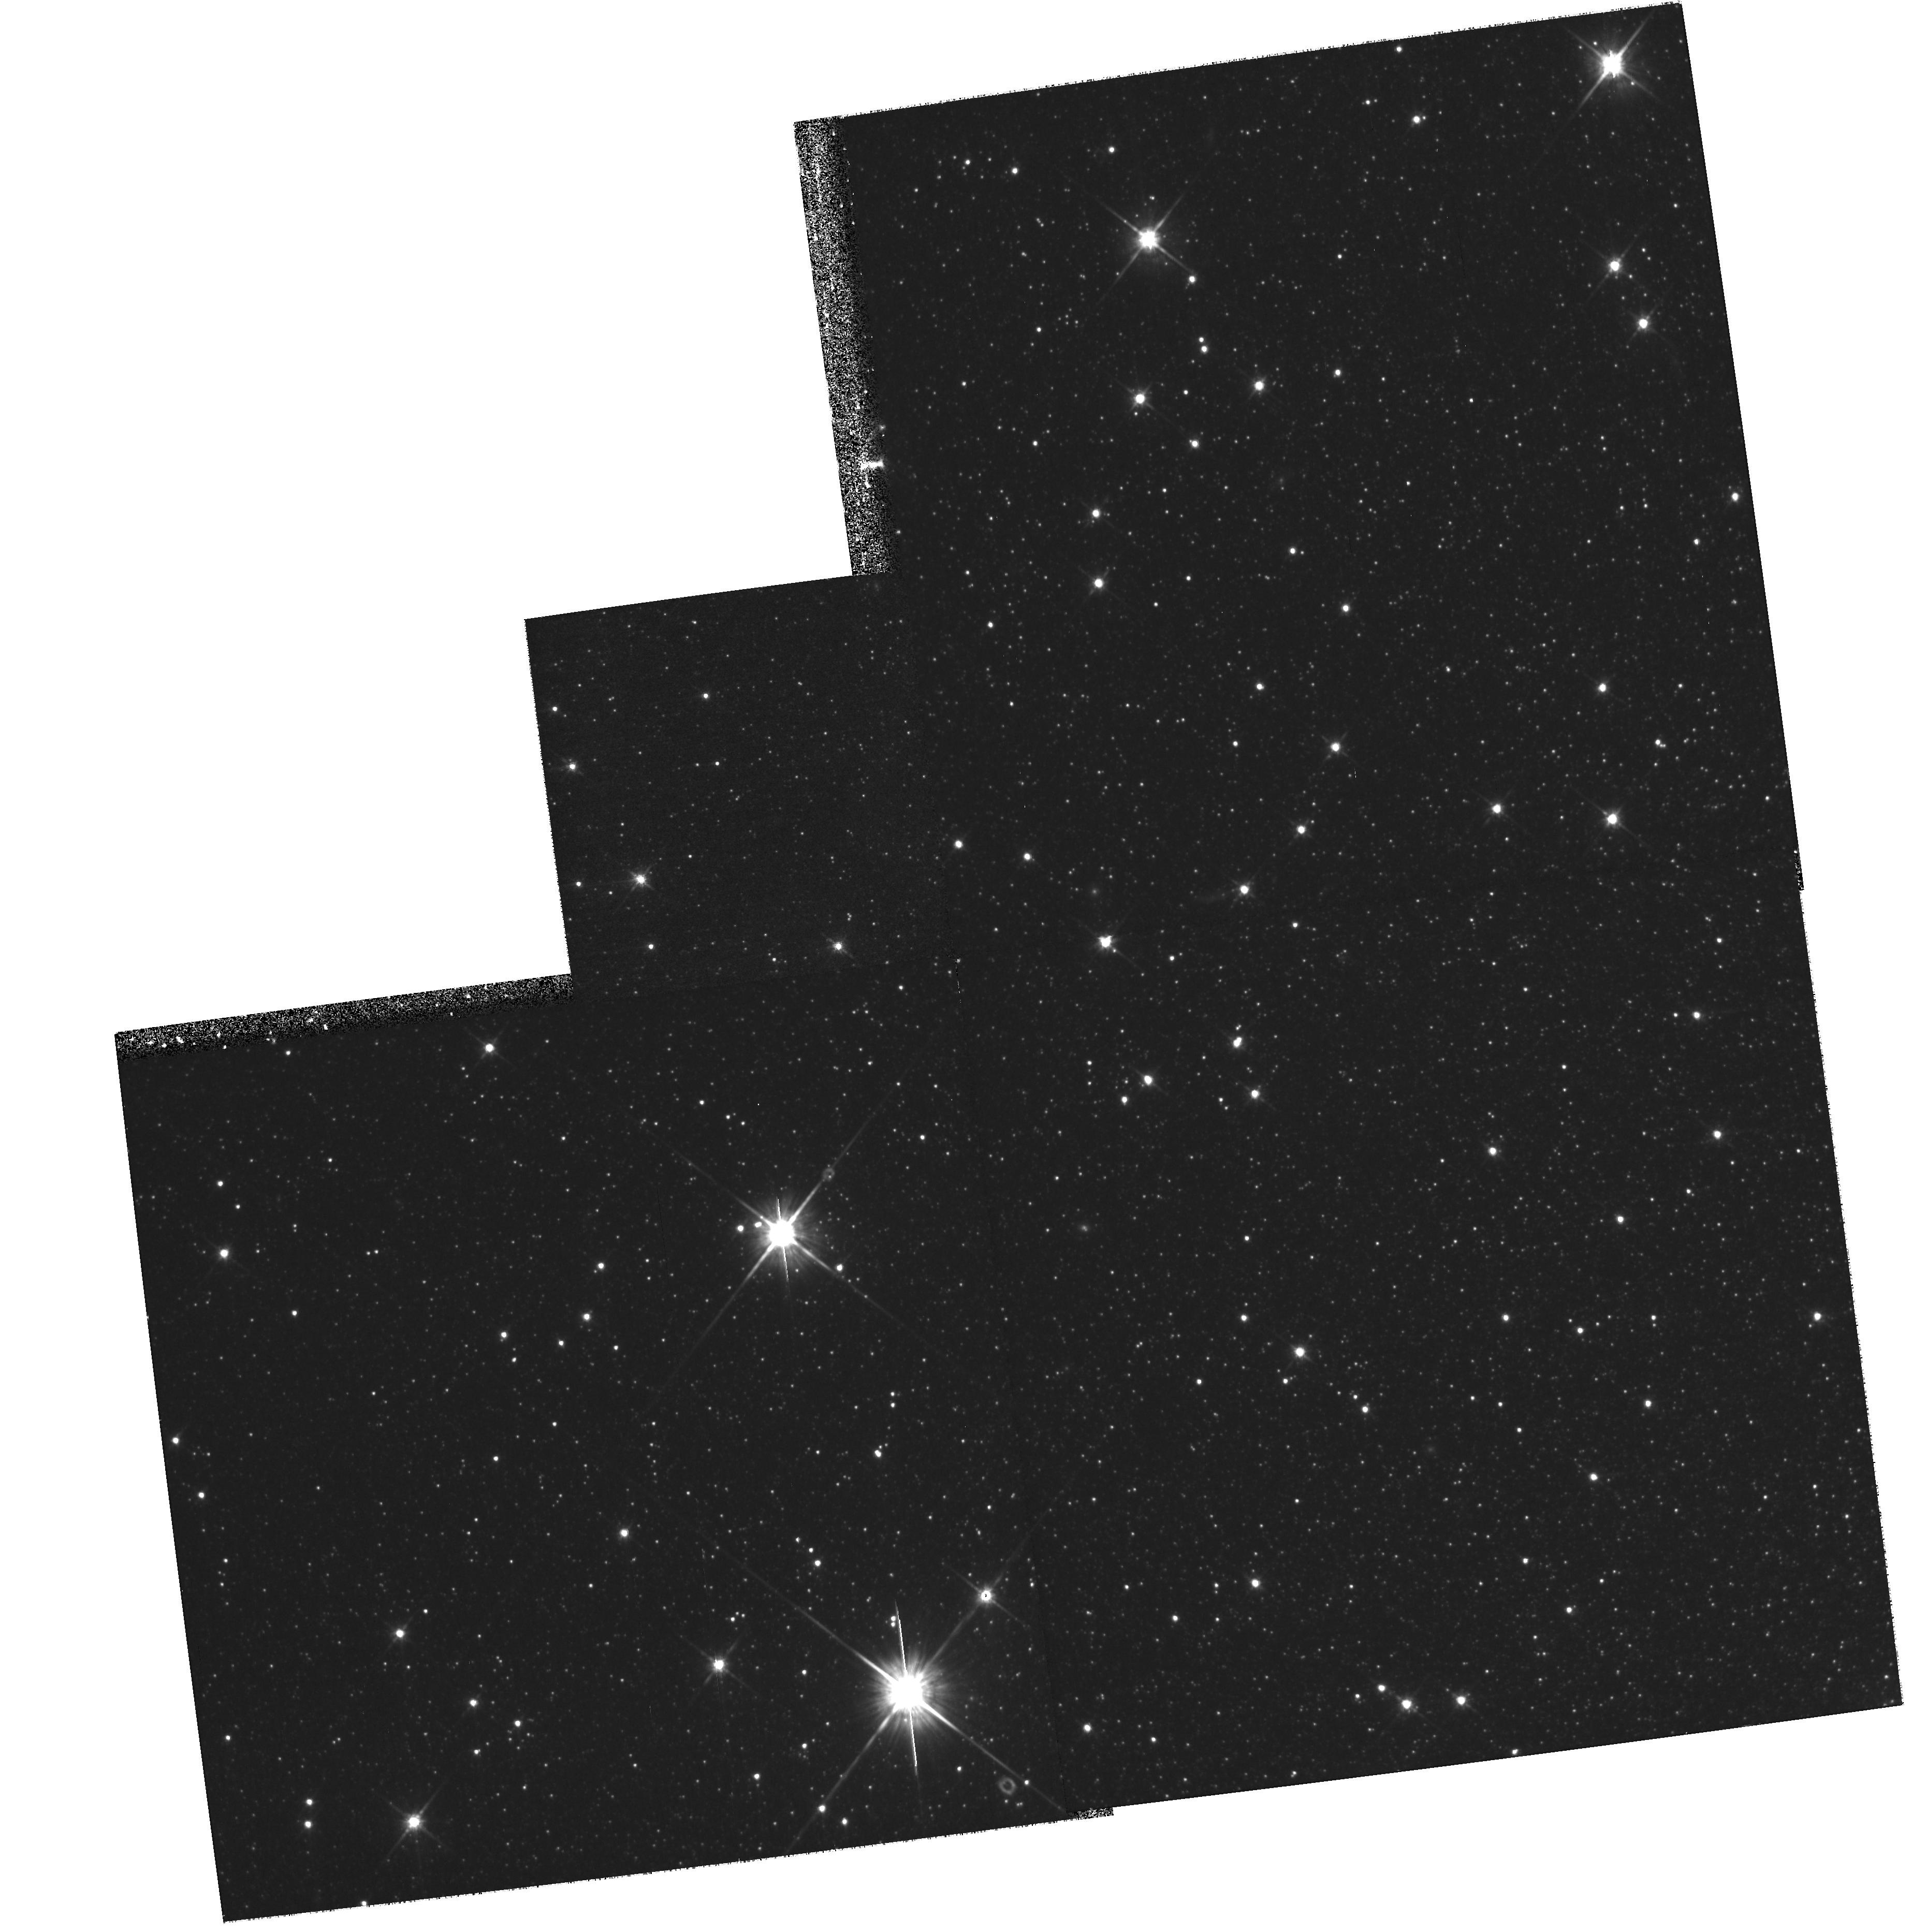
Target: field at RA 5.242°, Dec 59.322°
Instrument: WFPC2/PC
Filter: F814W
Exposure: 1.1 h
Observation ID: hst_10242_01_wfpc2_pc_f814w_u93801

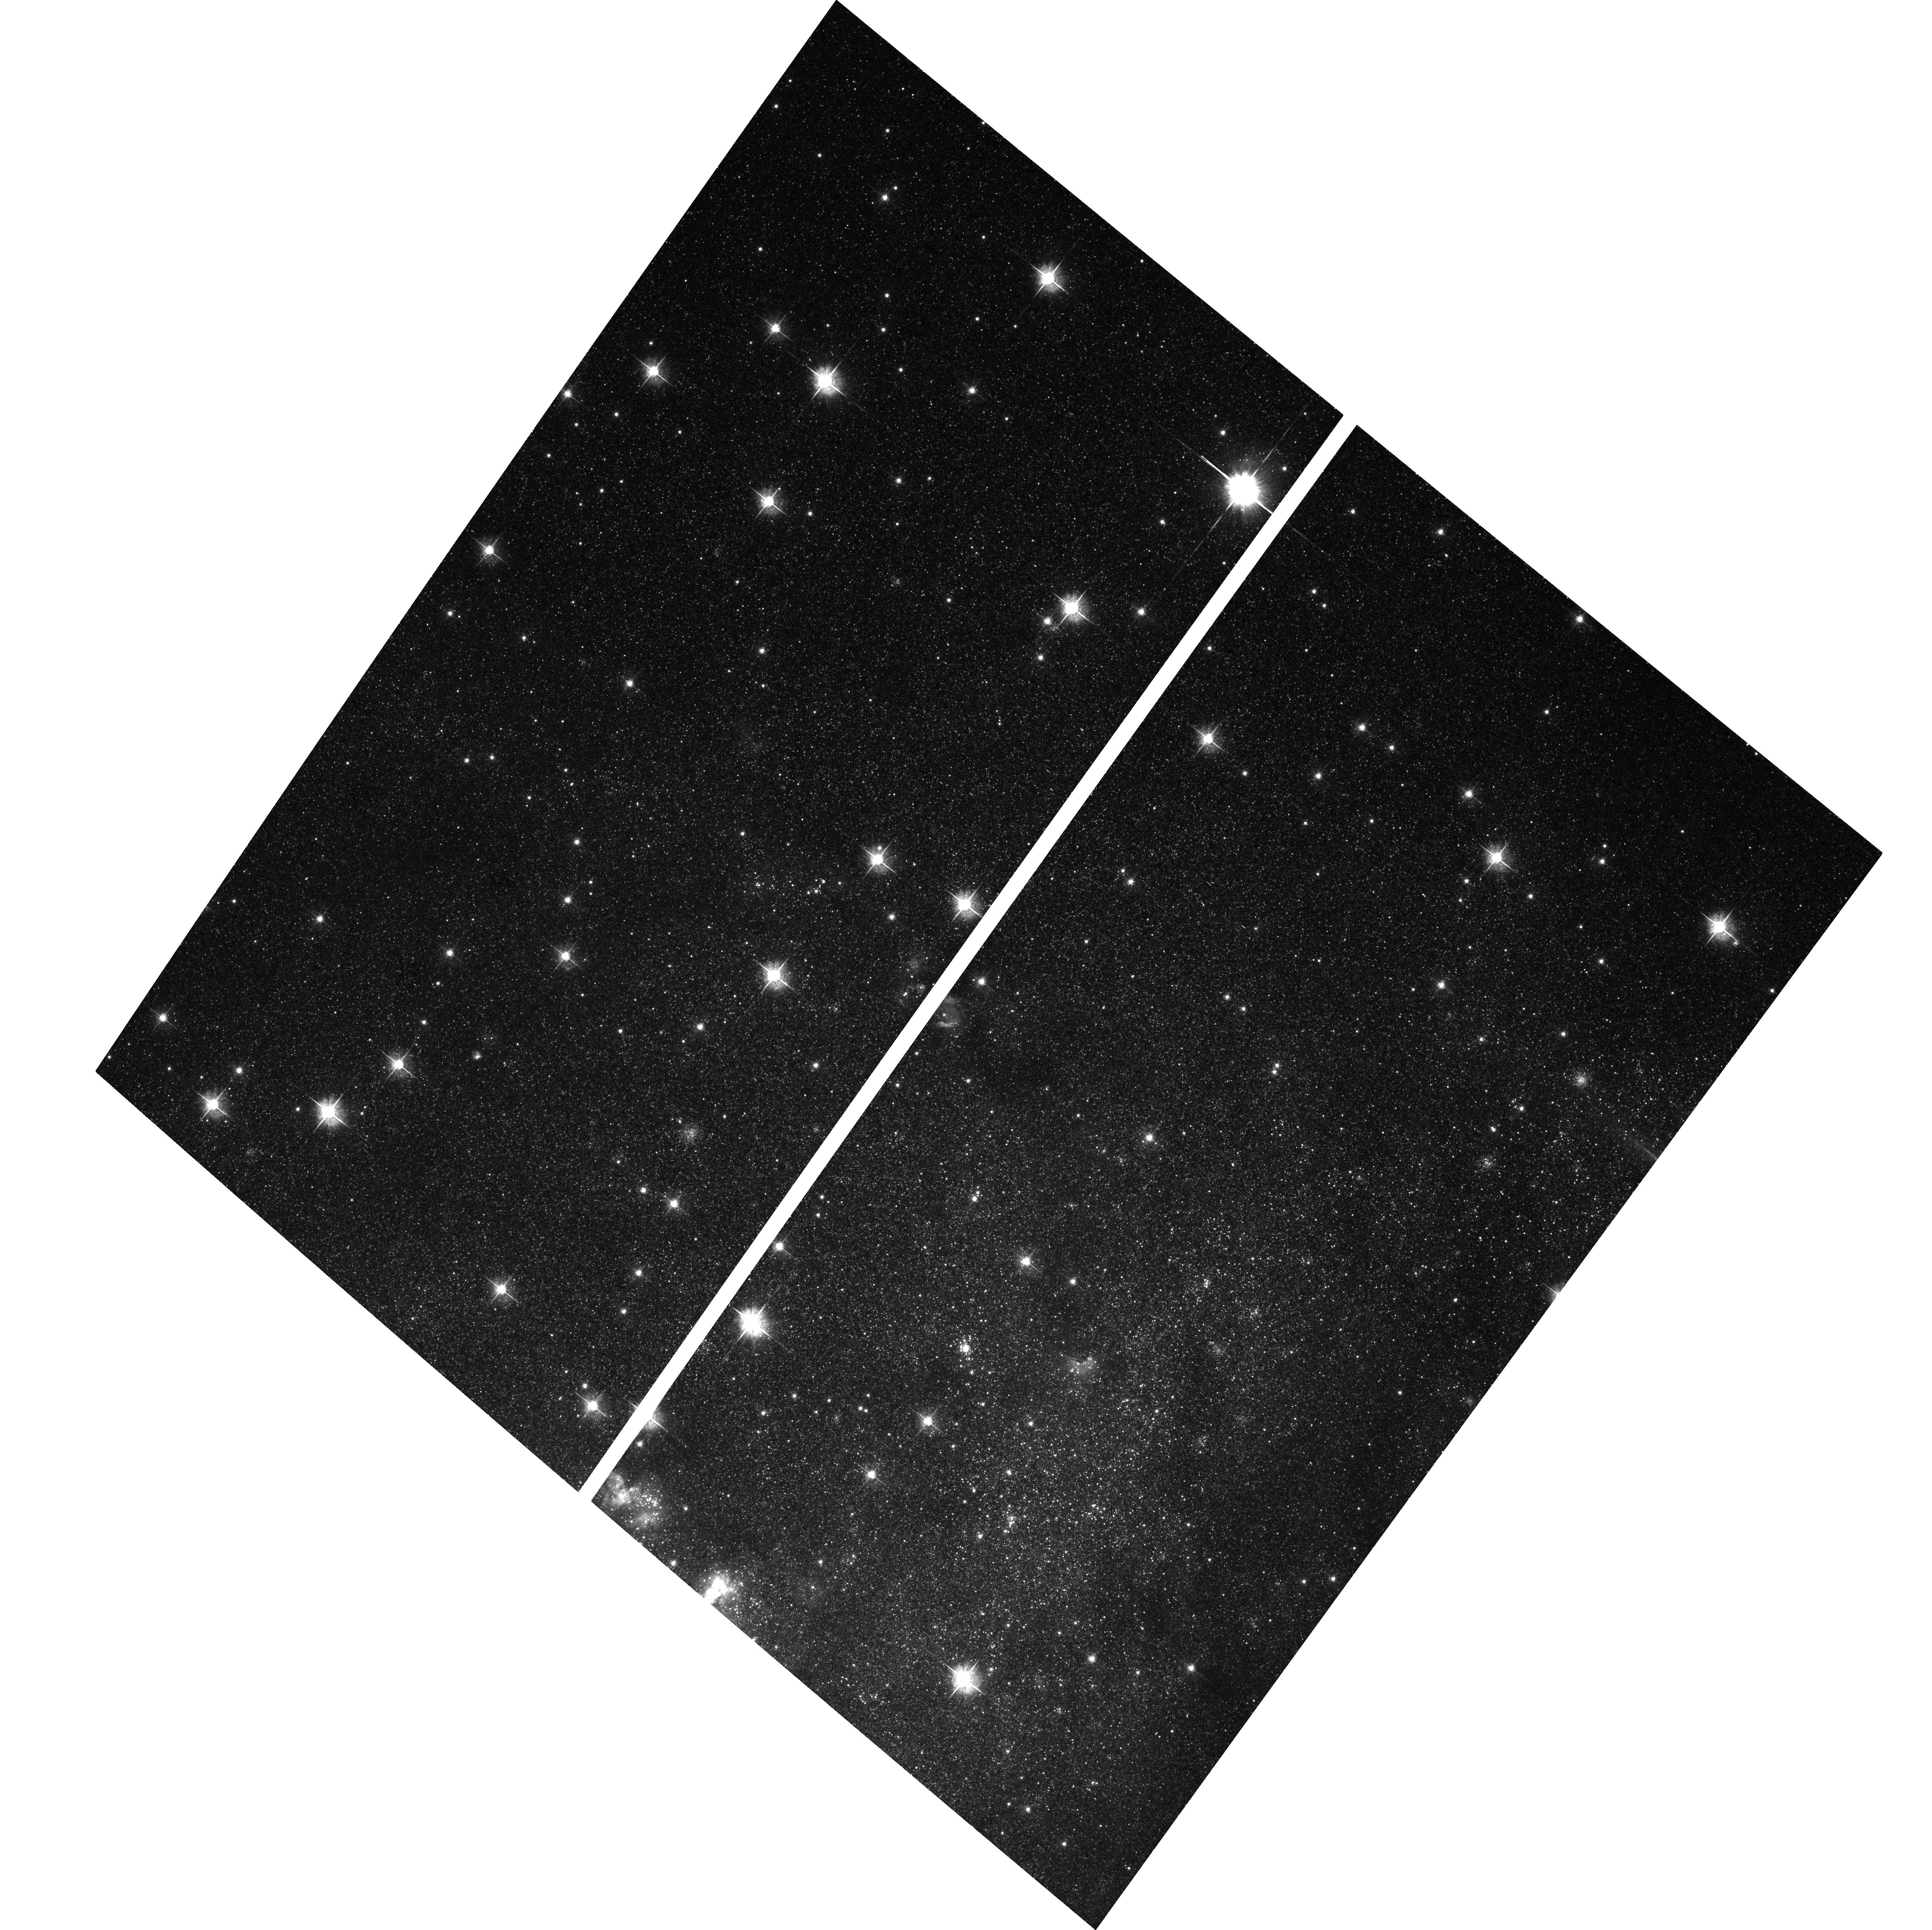
Target: IC10-BAR
Instrument: ACS/WFC
Filter: F555W
Exposure: 1.4 h
Observation ID: hst_10242_04_acs_wfc_f555w_j93804

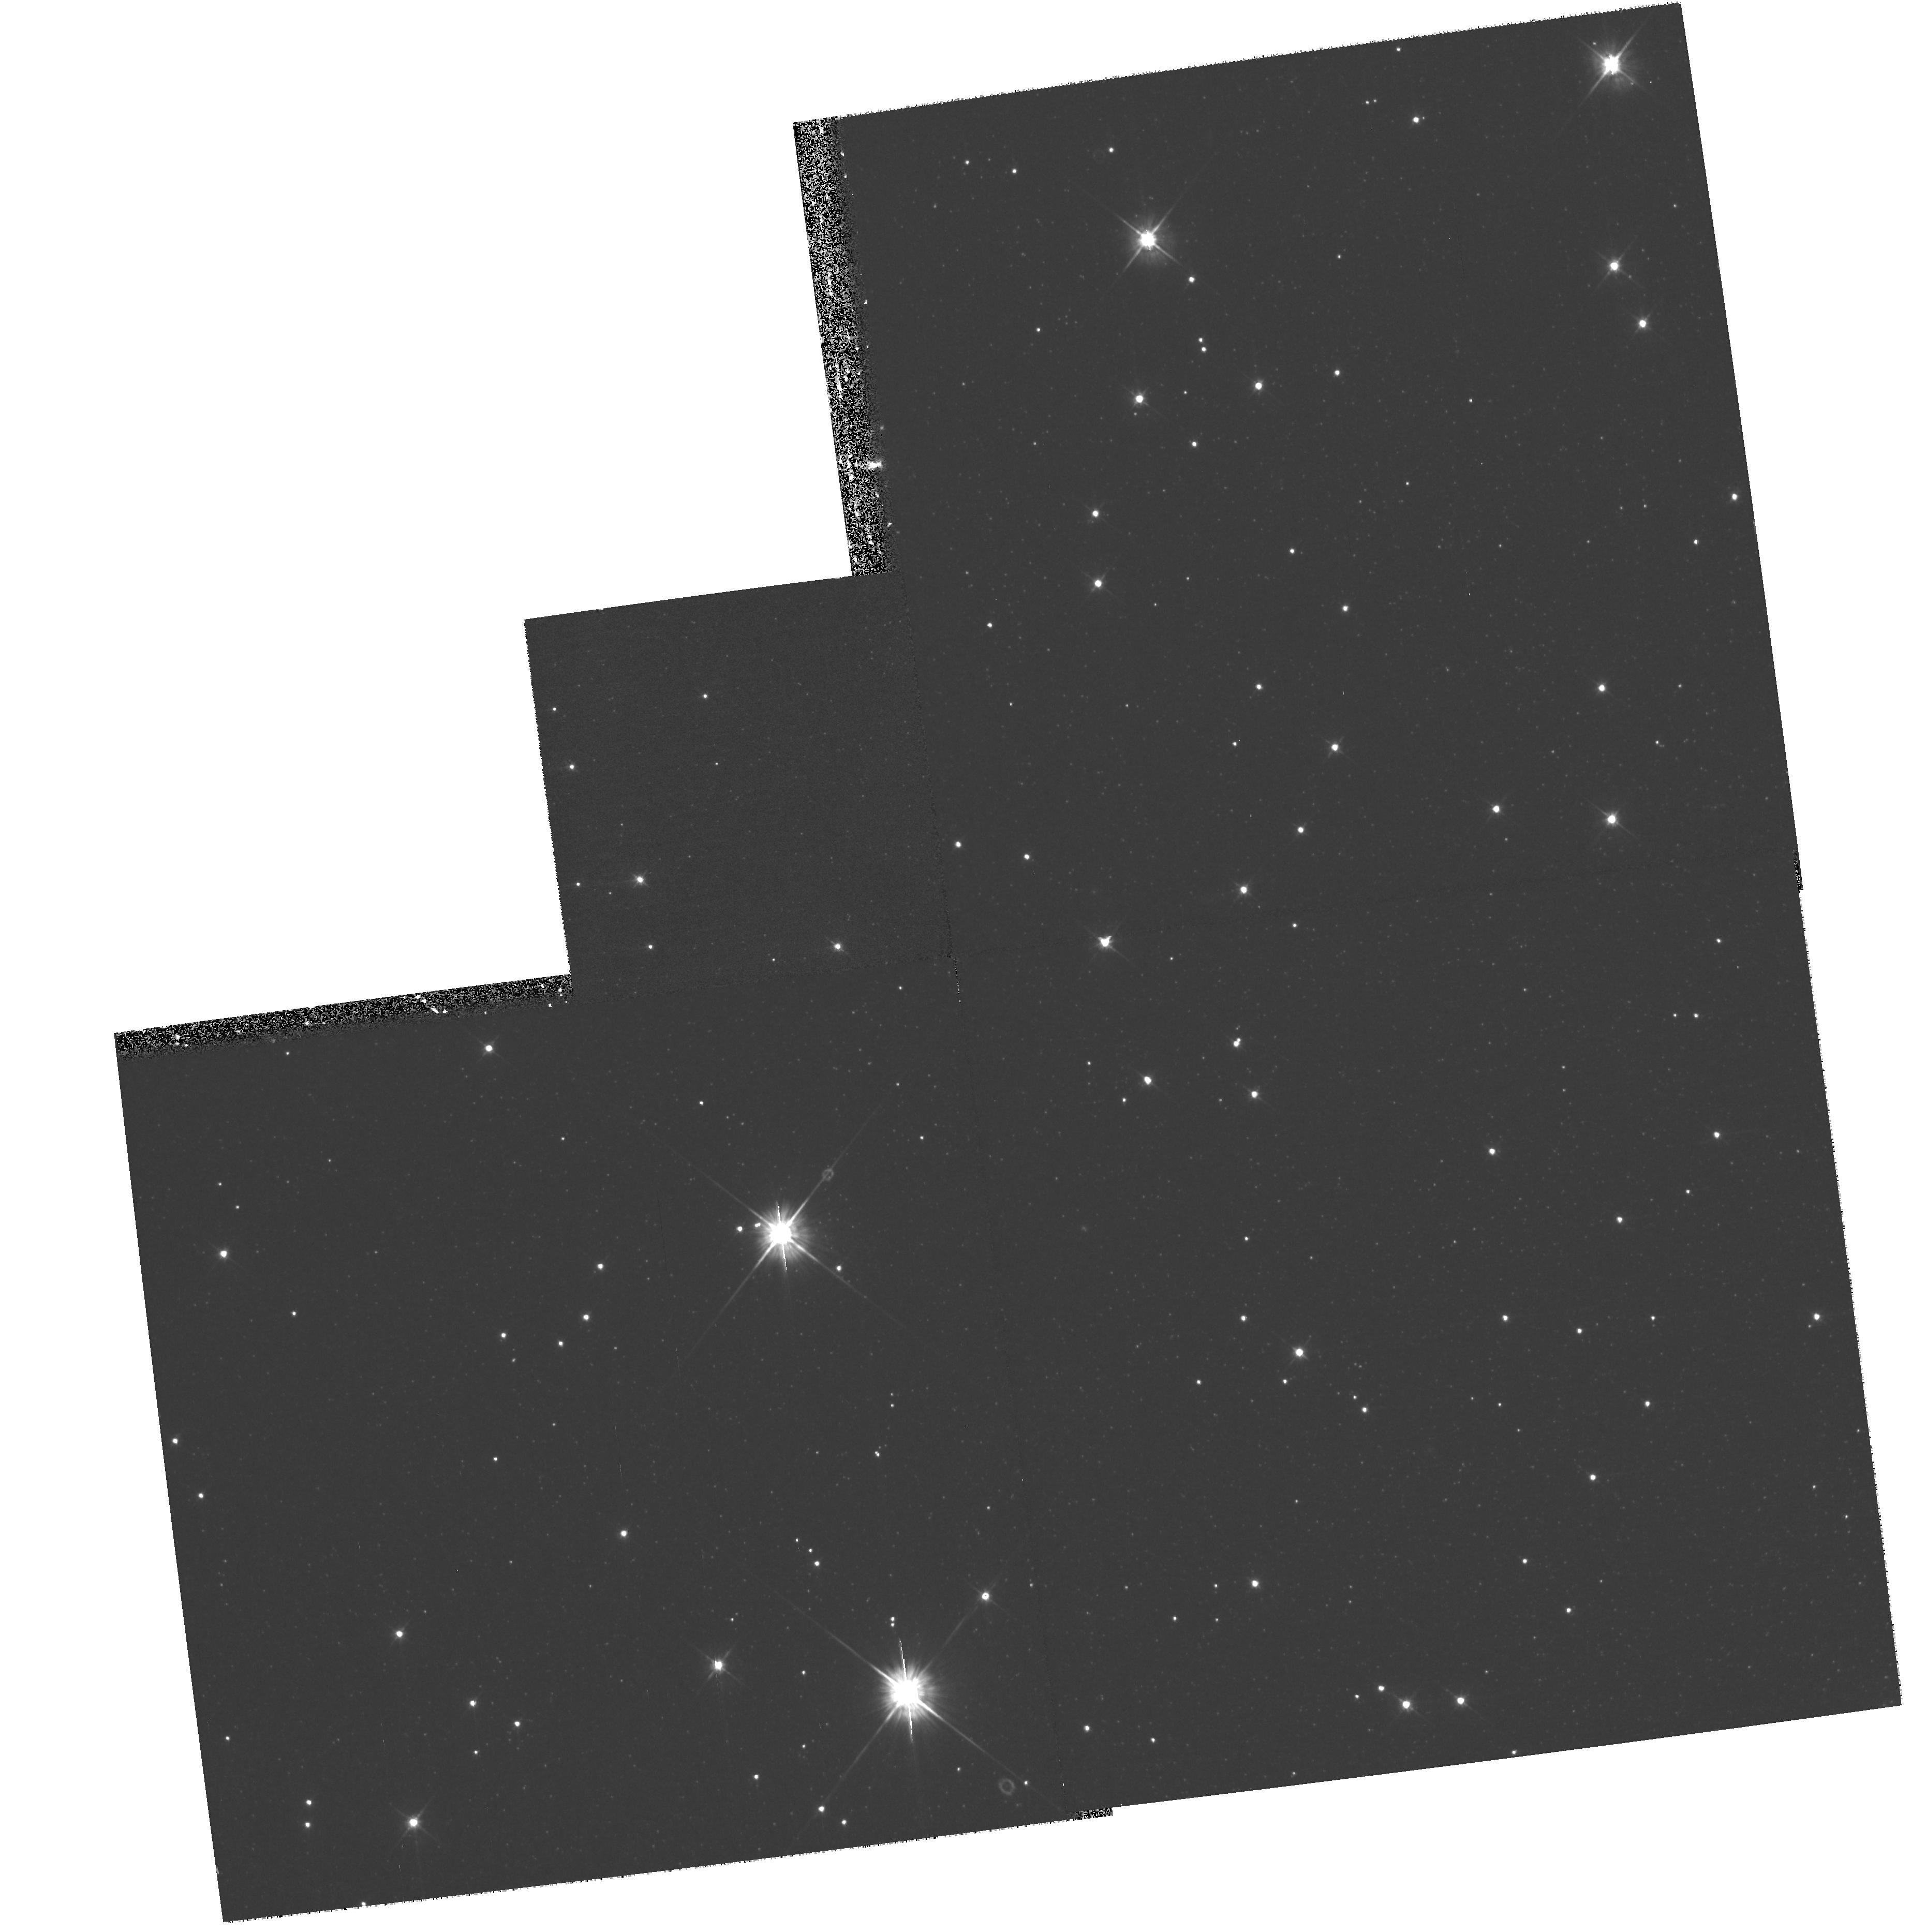
Target: field at RA 5.242°, Dec 59.322°
Instrument: WFPC2/PC
Filter: F555W
Exposure: 33 min
Observation ID: hst_10242_02_wfpc2_pc_f555w_u93802

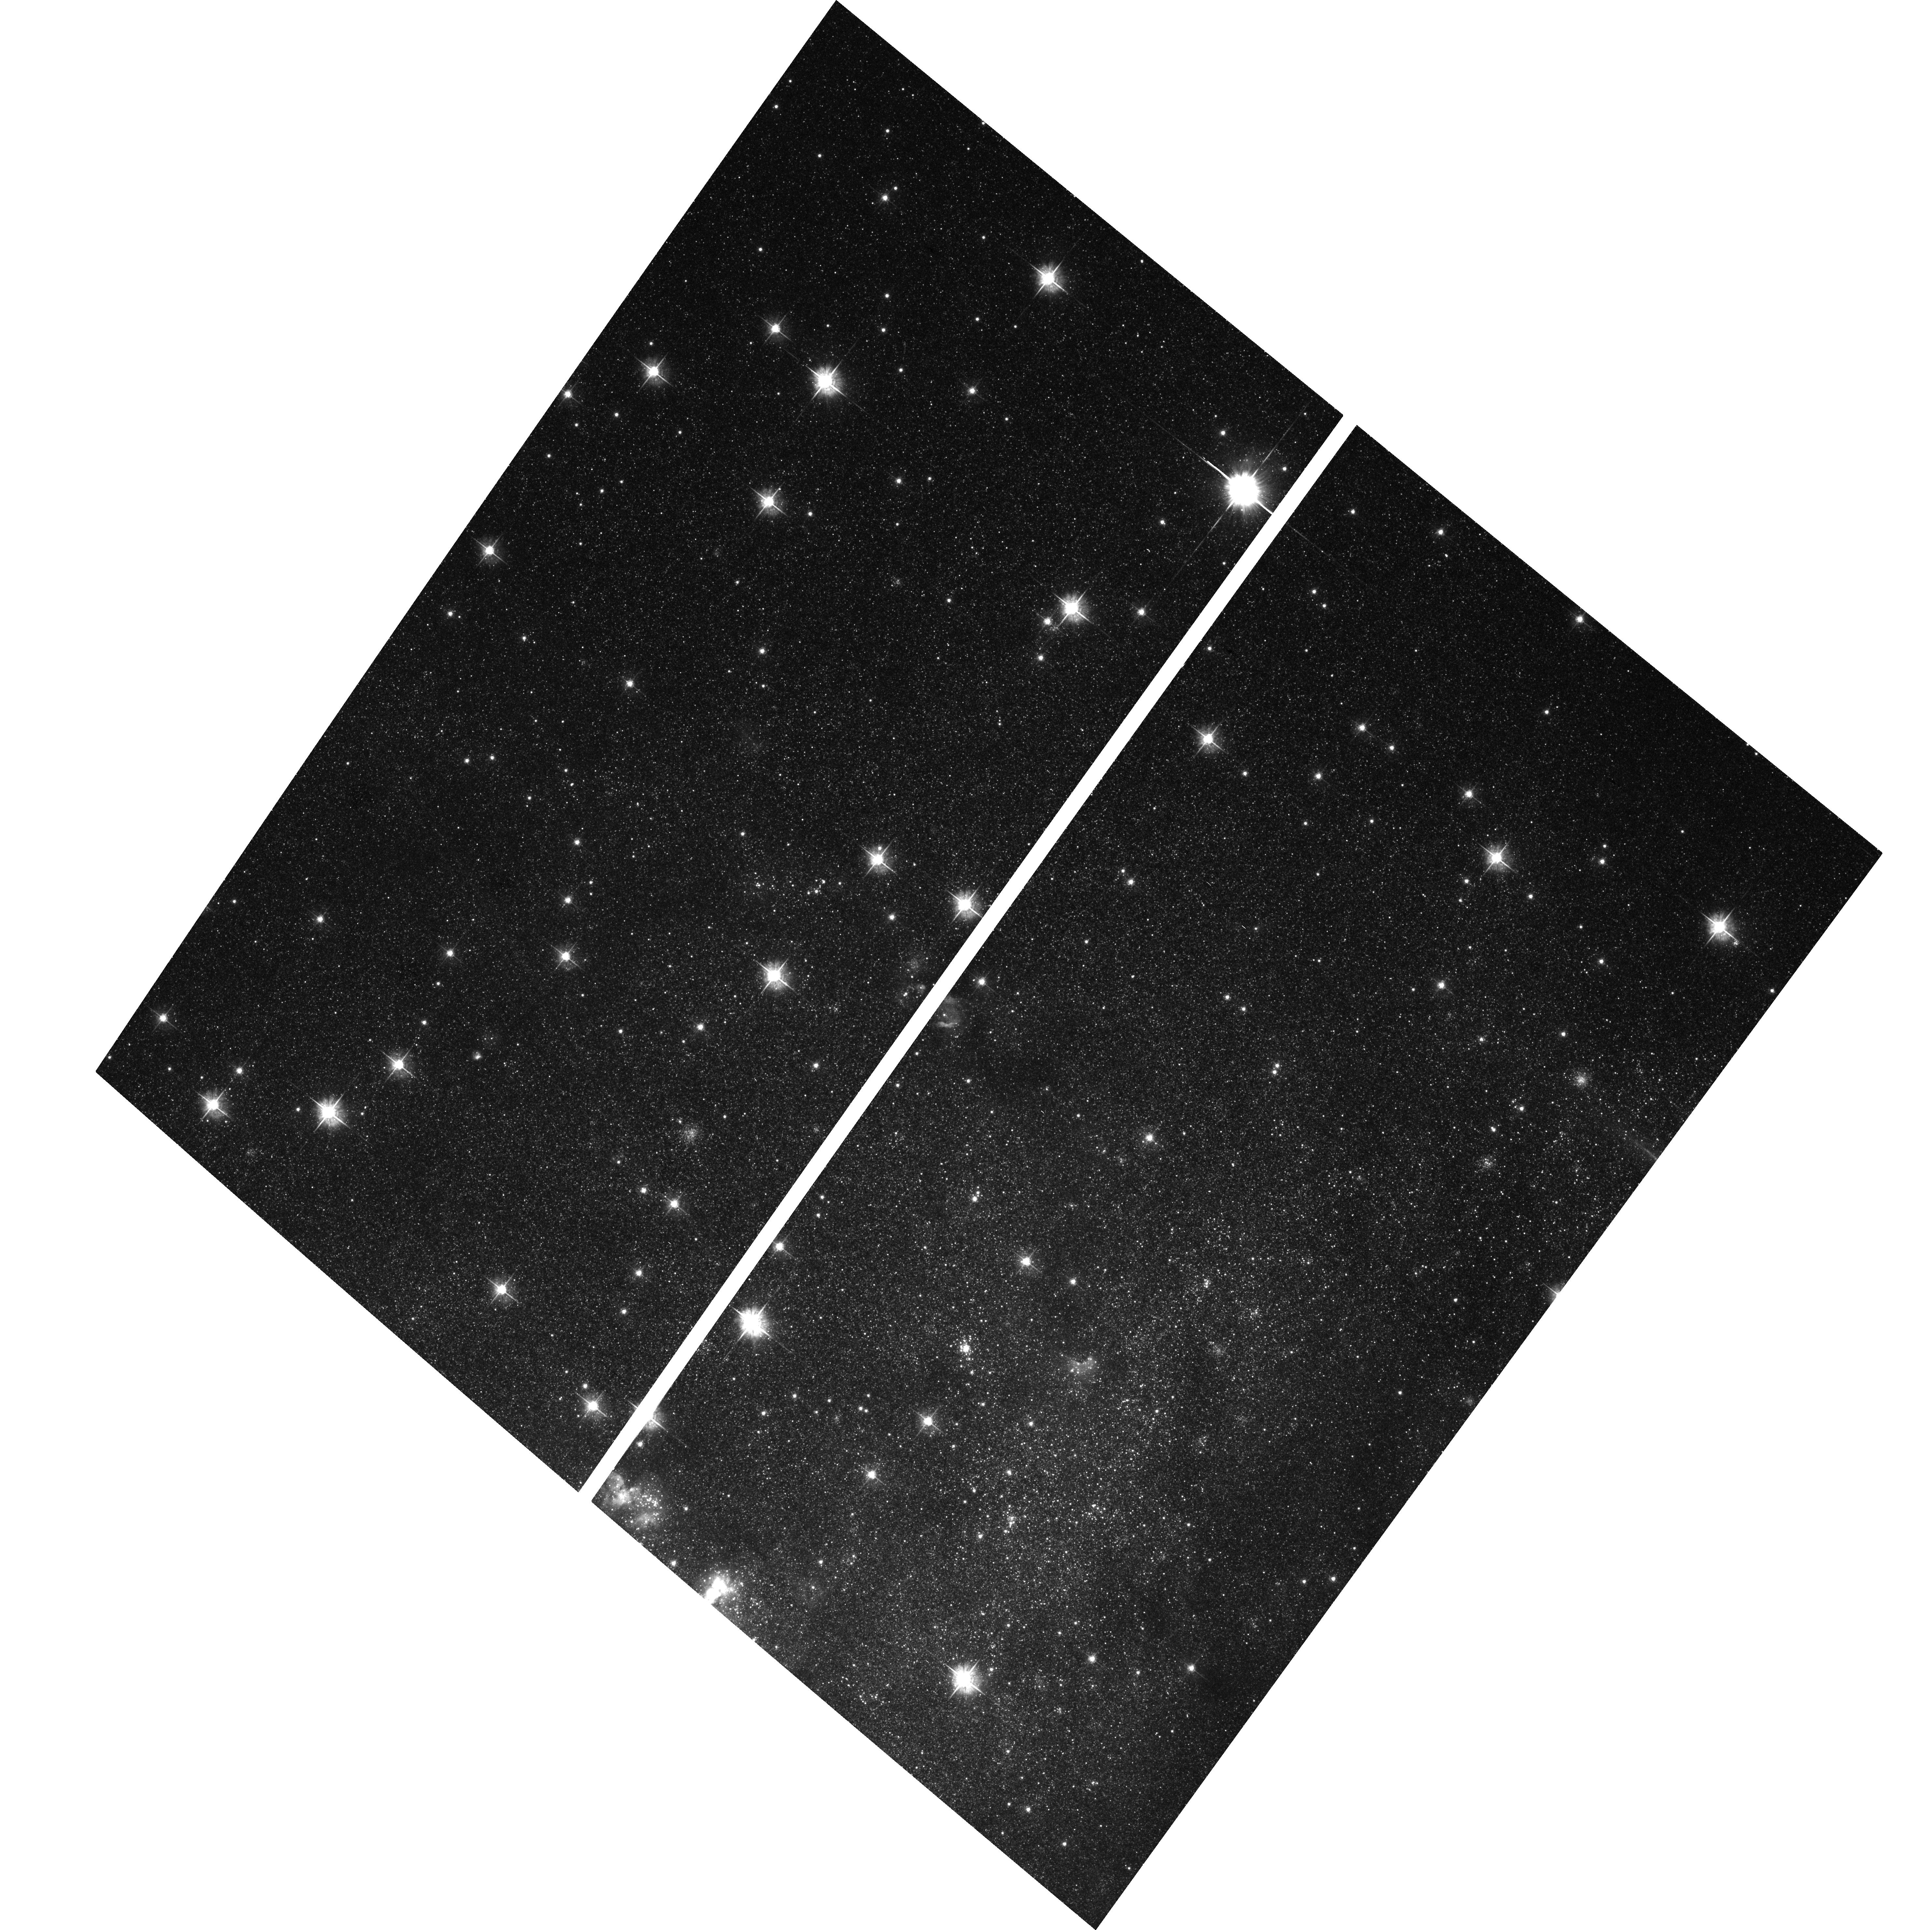
Target: IC10-BAR
Instrument: ACS/WFC
Filter: F555W
Exposure: 1.4 h
Observation ID: hst_10242_03_acs_wfc_f555w_j93803

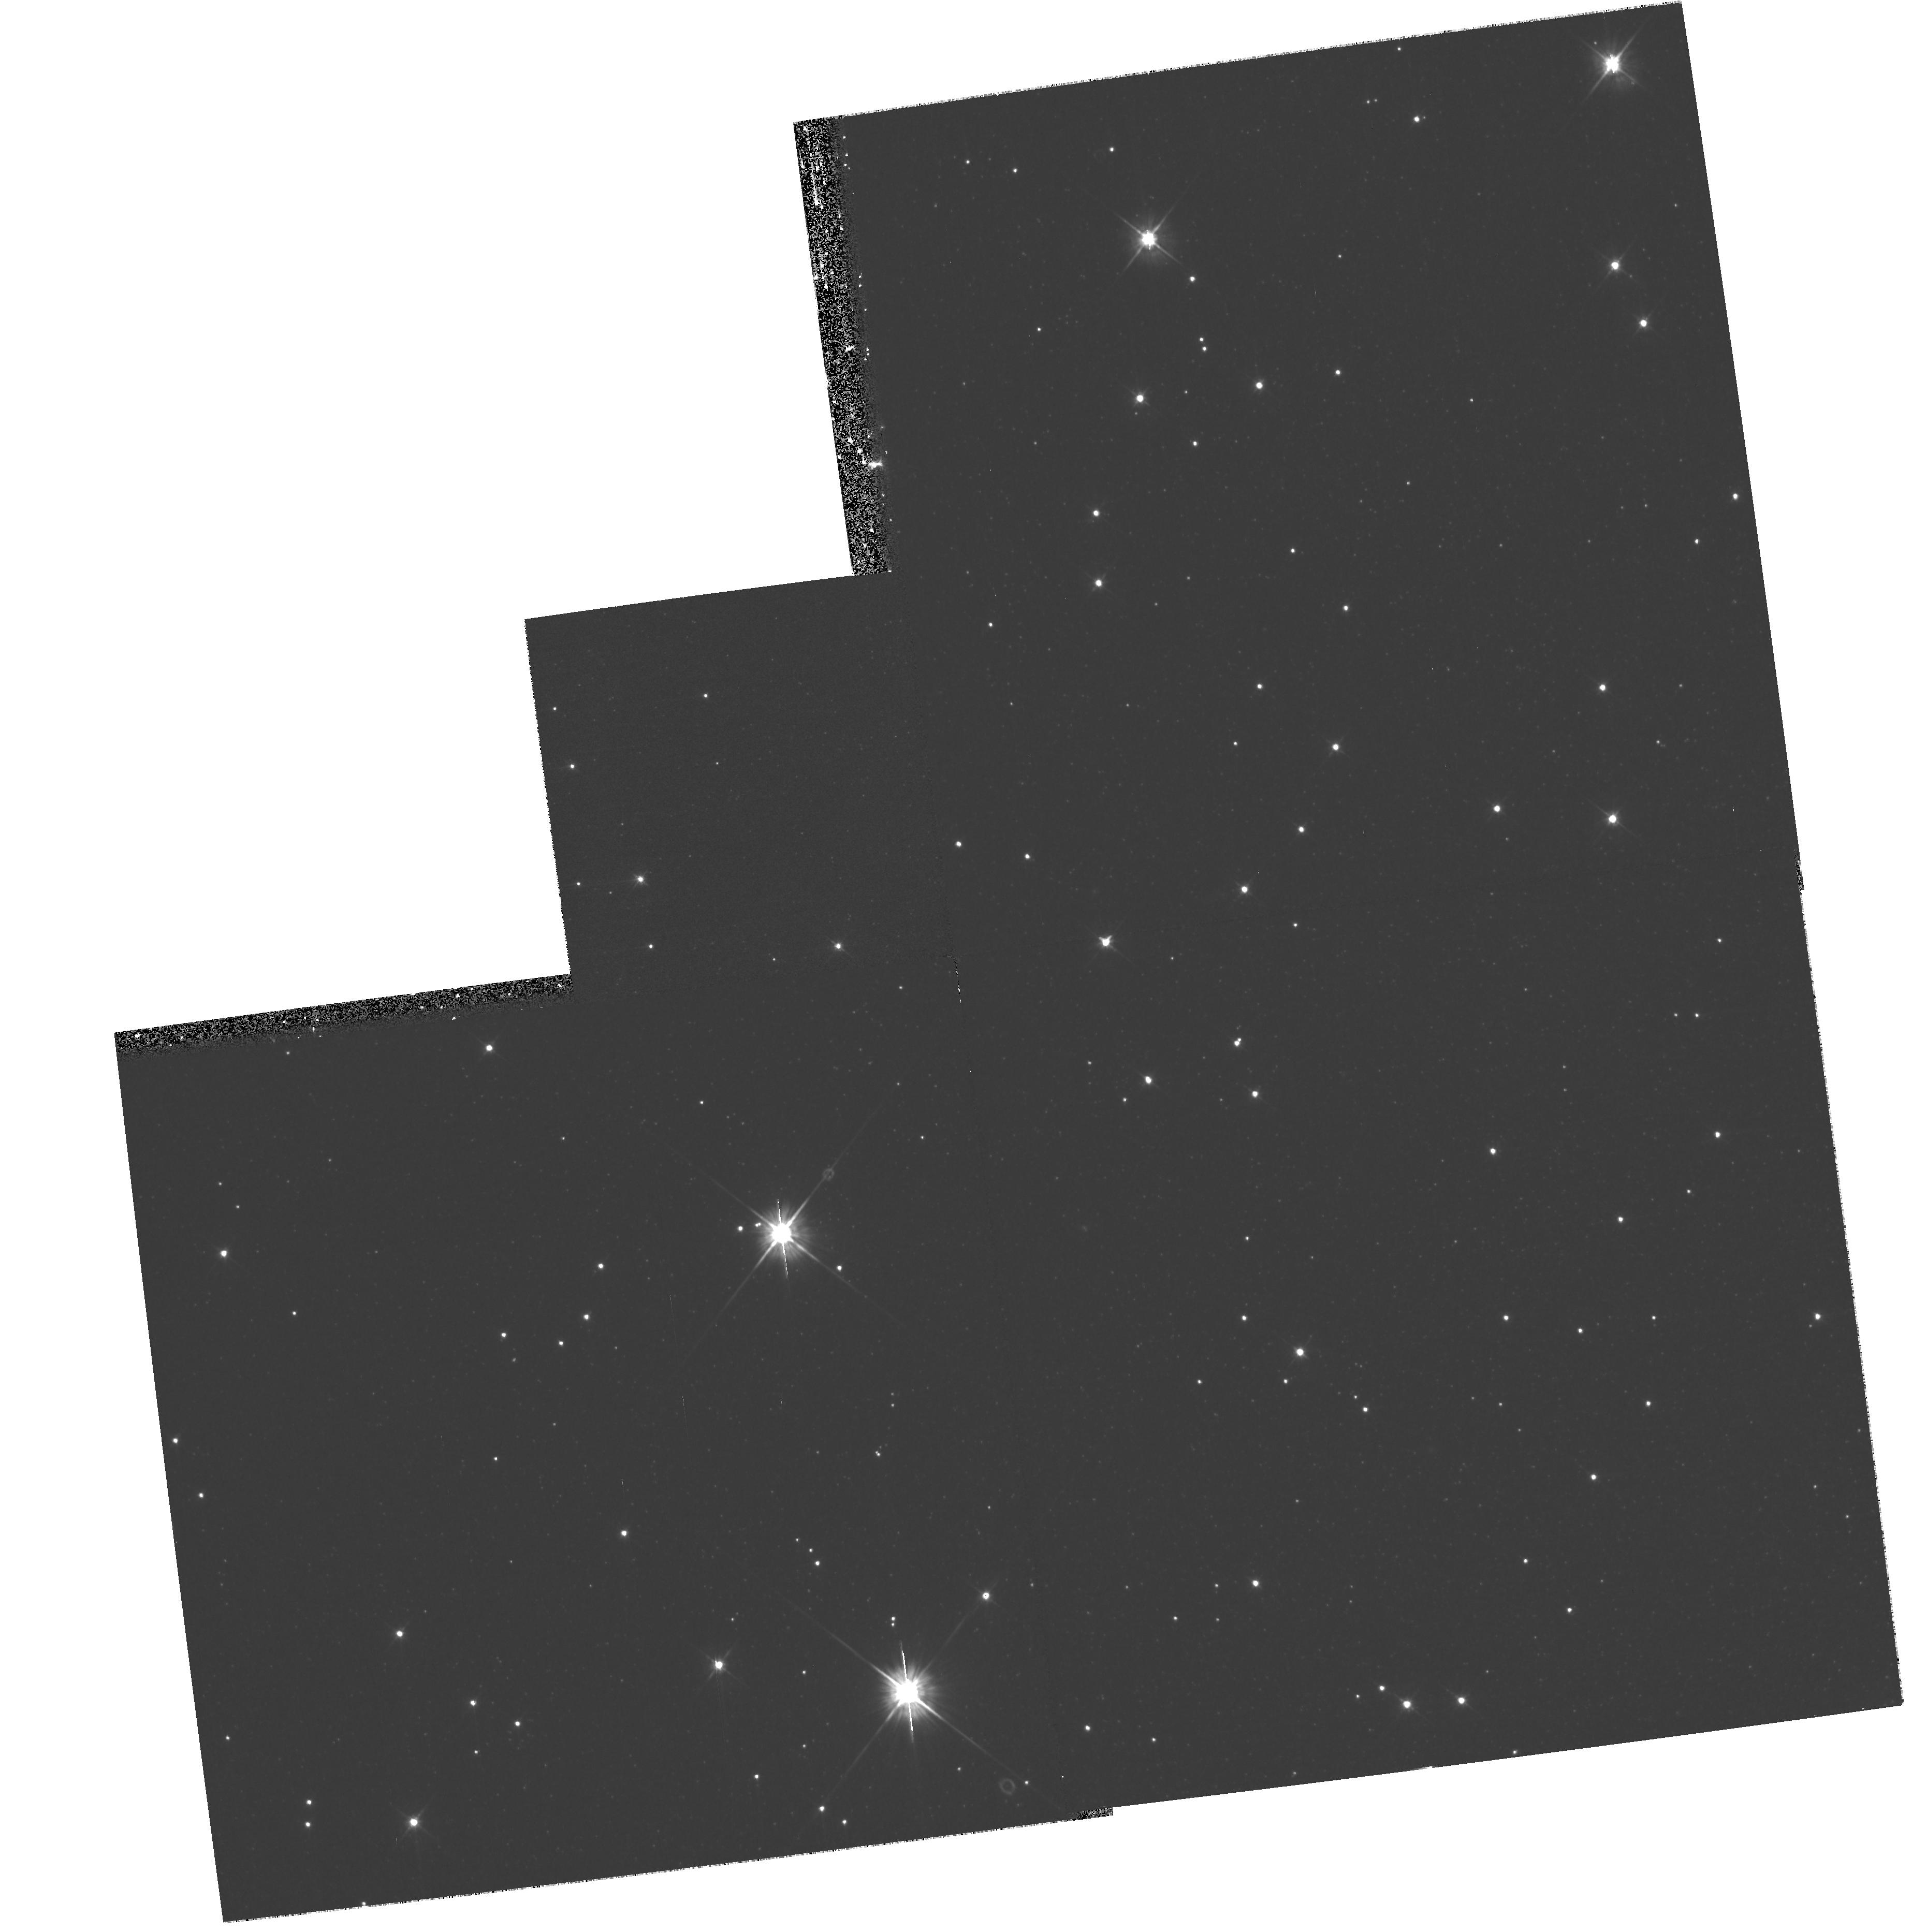
Target: field at RA 5.242°, Dec 59.322°
Instrument: WFPC2/PC
Filter: F555W
Exposure: 33 min
Observation ID: hst_10242_01_wfpc2_pc_f555w_u93801

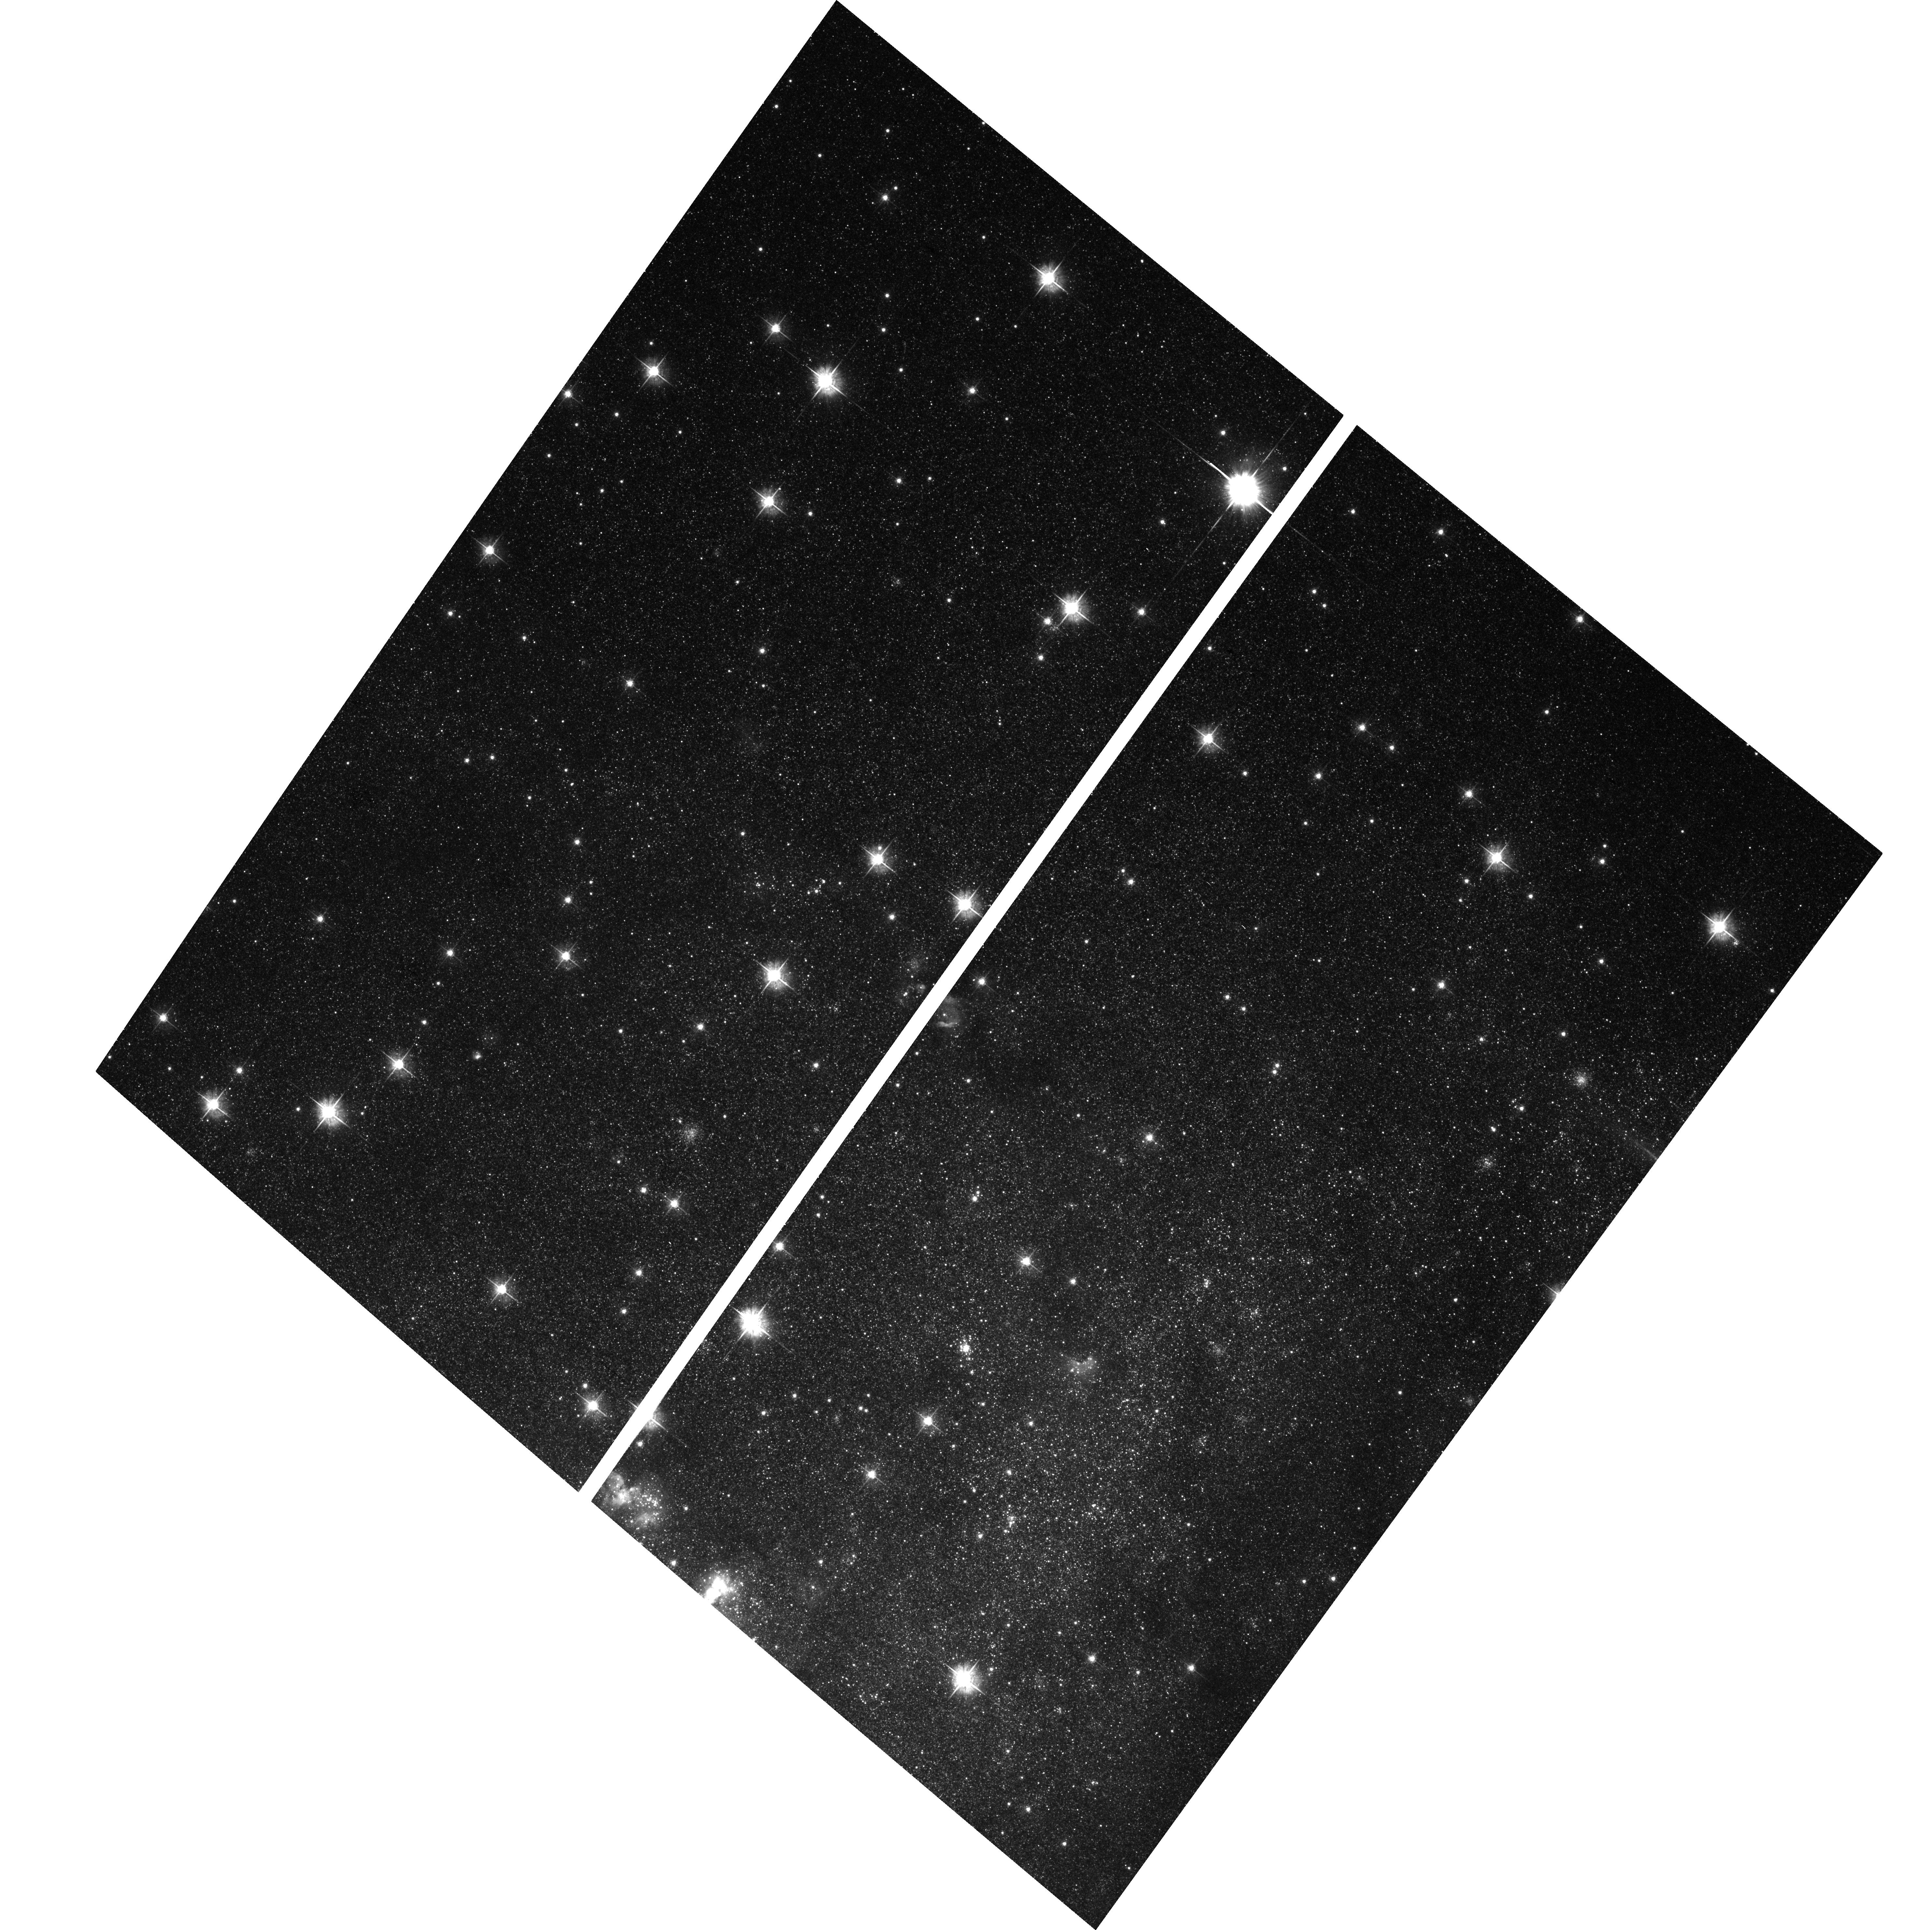
Target: IC10-BAR
Instrument: ACS/WFC
Filter: F555W
Exposure: 1.4 h
Observation ID: hst_10242_01_acs_wfc_f555w_j93801

Pre-History of a Starburst: Deep Imaging of IC 10 (PI: Cole, Andrew A.)

The peculiar Local Group dwarf galaxy IC 10 is the nearest case of a starburst in progress. Starburst galaxies are a prime laboratory for studying the physical processes which regulate star formation in galaxies; as the closest example, IC 10 is potentially the key galaxy for understanding the starburst phenomenon. We propose to obtain deep optical images of IC 10 with the ACS/WFC to achieve three main goals: 1) To make the first estimates of the pre-burst history of IC 10 based on morphological and statistical analysis of its (V, I) color-magnitude diagram; 2) to search for evidence of a past history of burst-dormancy cycles; and 3) to explore the connection between the ages and locations of bright stars and the large-scale structure of the interstellar medium. The distance (0.8 Mpc), extinction (2.5 mag), and high surface brightness of IC 10 make these goals unobtainable except with HST. The observations proposed here will yield far and away the deepest images, in absolute magnitudes, ever obtained for any starburst galaxy. Our photometry will reach to magnitudes (V, I) = (28.5, 27.5), which is below the level of the red clump/horizontal branch and the location of the main-sequence turnoff of stars as old as a billion years. For the first time, it will be possible to measure the detailed history of a starburst host for the Gigayear time period leading up to the burst. The horizontal branch morphology and colors will provide new information on the metallicity and age distribution of stars spanning the entire age of IC 10. Because of its close distance, IC 10 is the ONLY starburst galaxy for which this type of information is obtainable now or in the next decade. We propose to use WFPC2 in parallel to search for a low-surface brightness population associated with the neutral gas filaments surrounding IC 10.